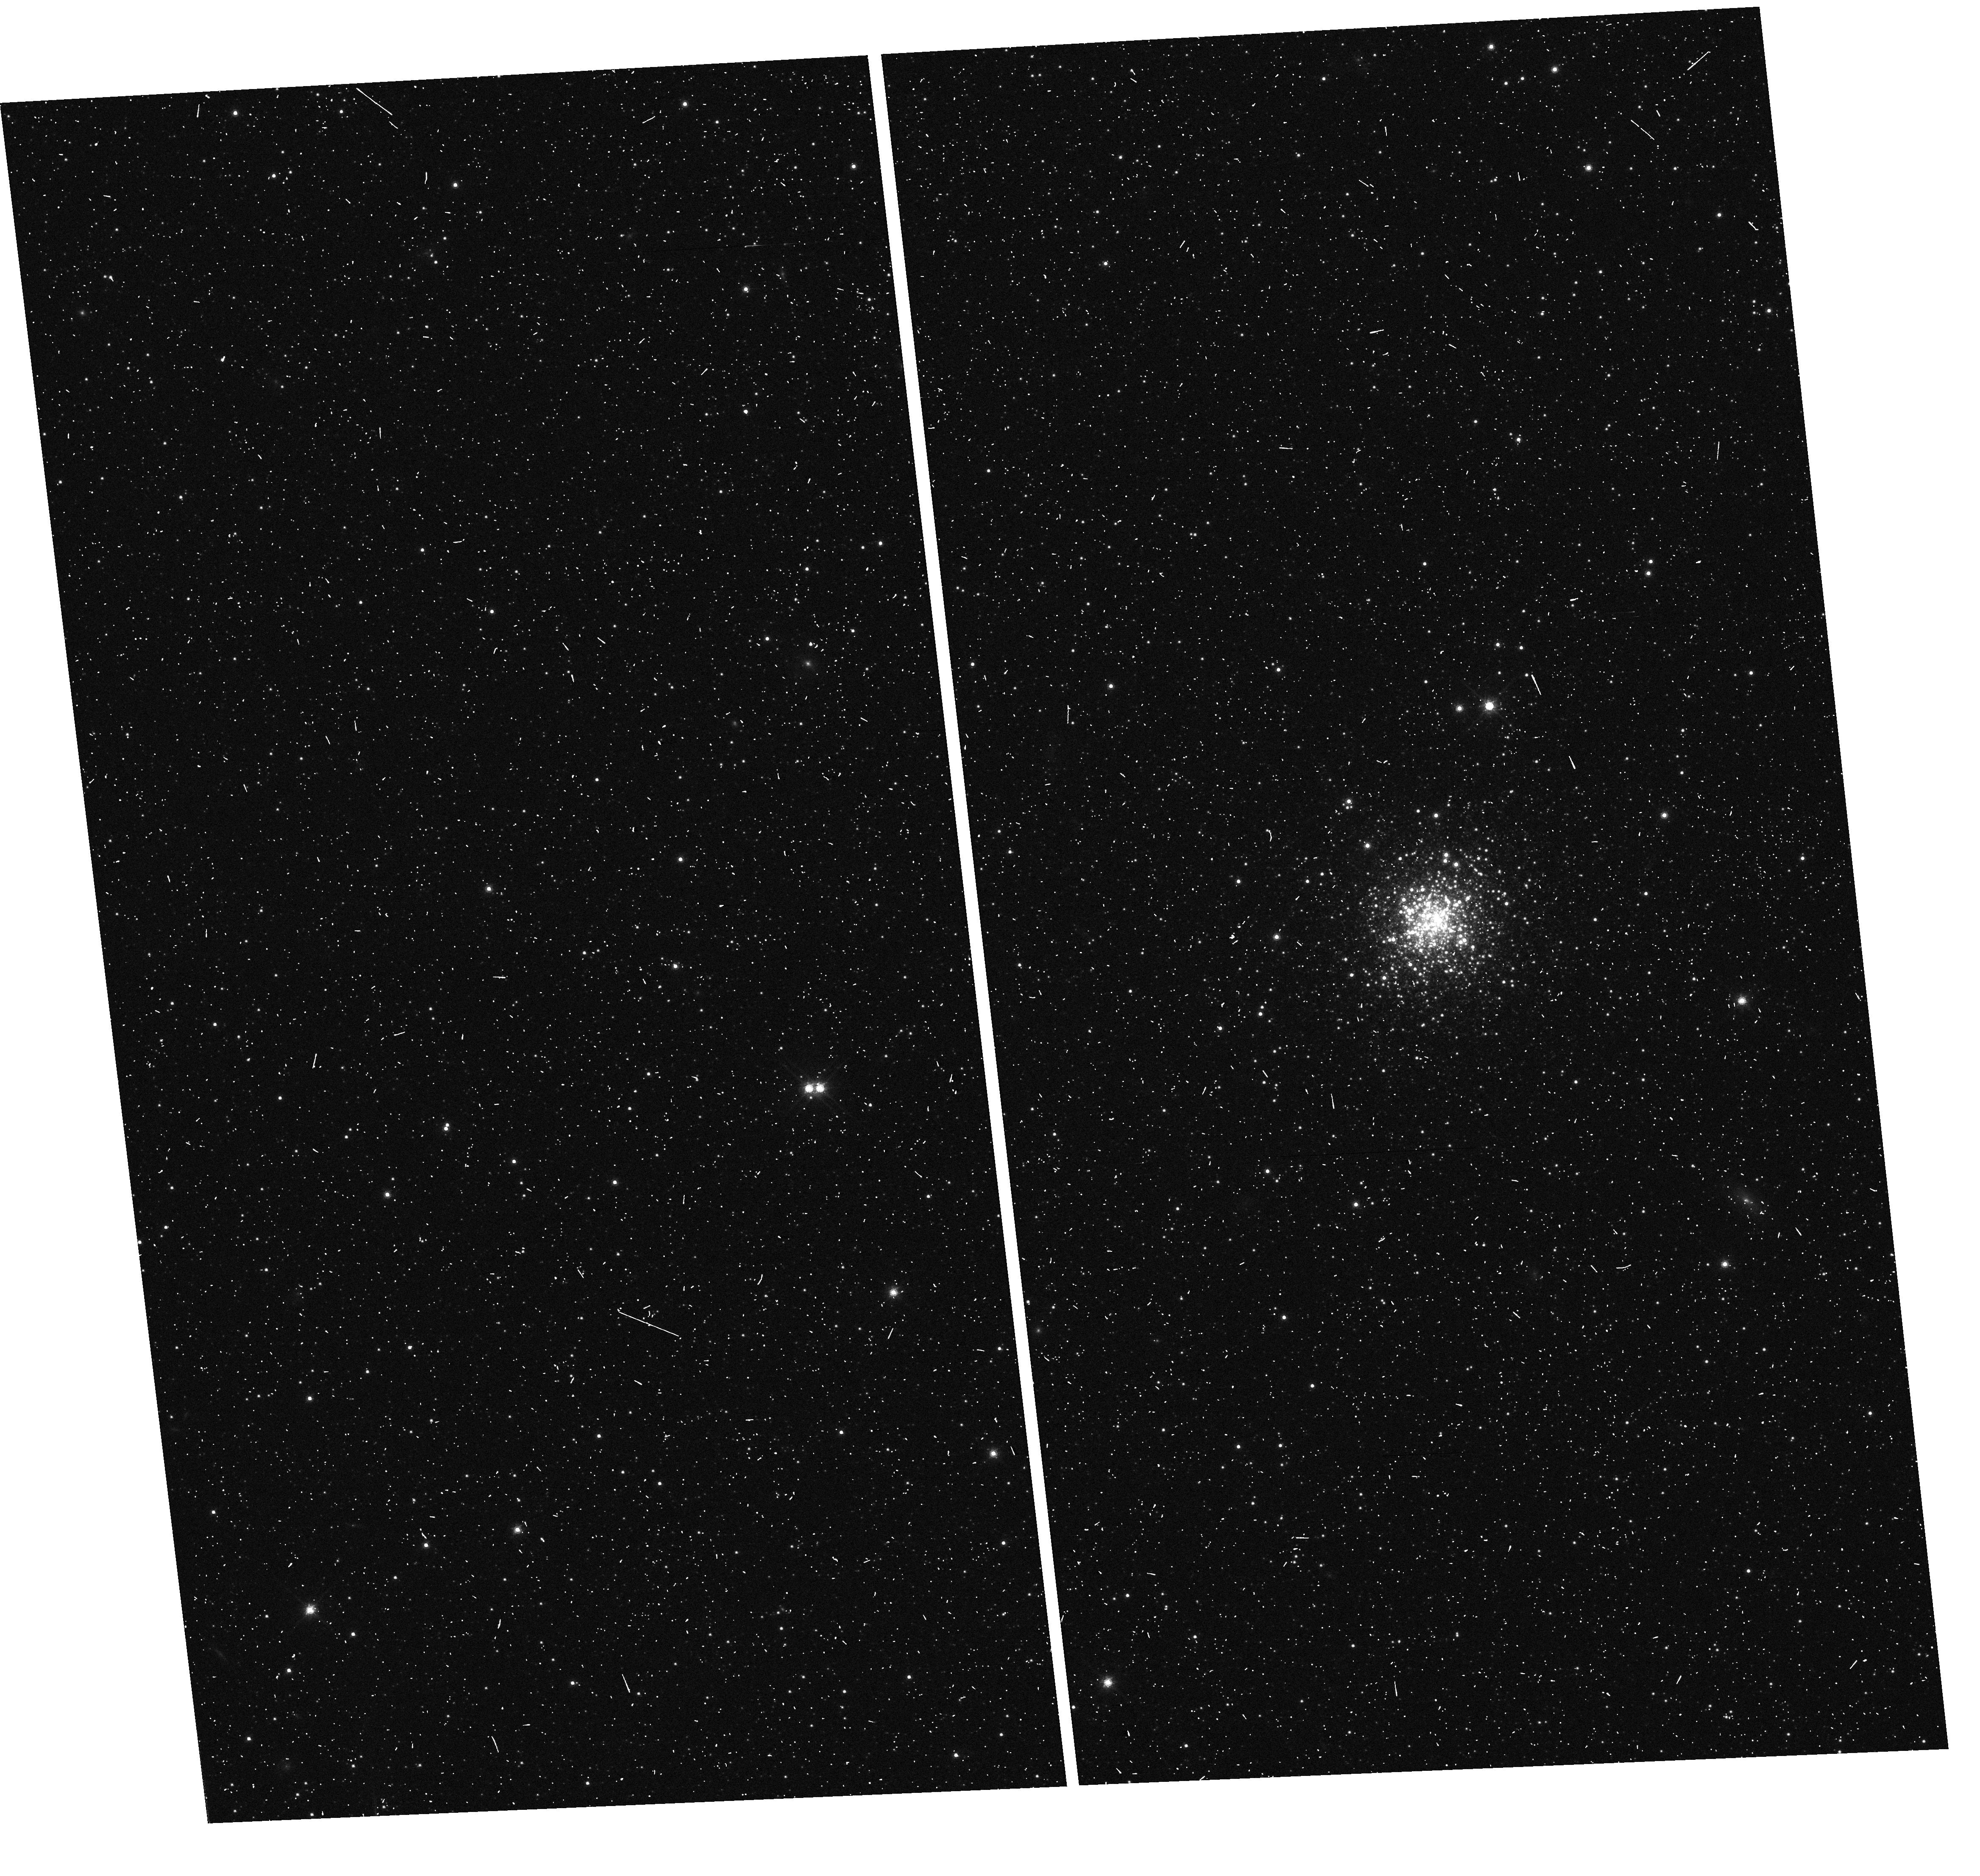
Target: ESO-356-SC-005
Instrument: WFC3/UVIS
Filter: F814W
Exposure: 2 min
Observation ID: hst_13435_07_wfc3_uvis_f814w_icb007

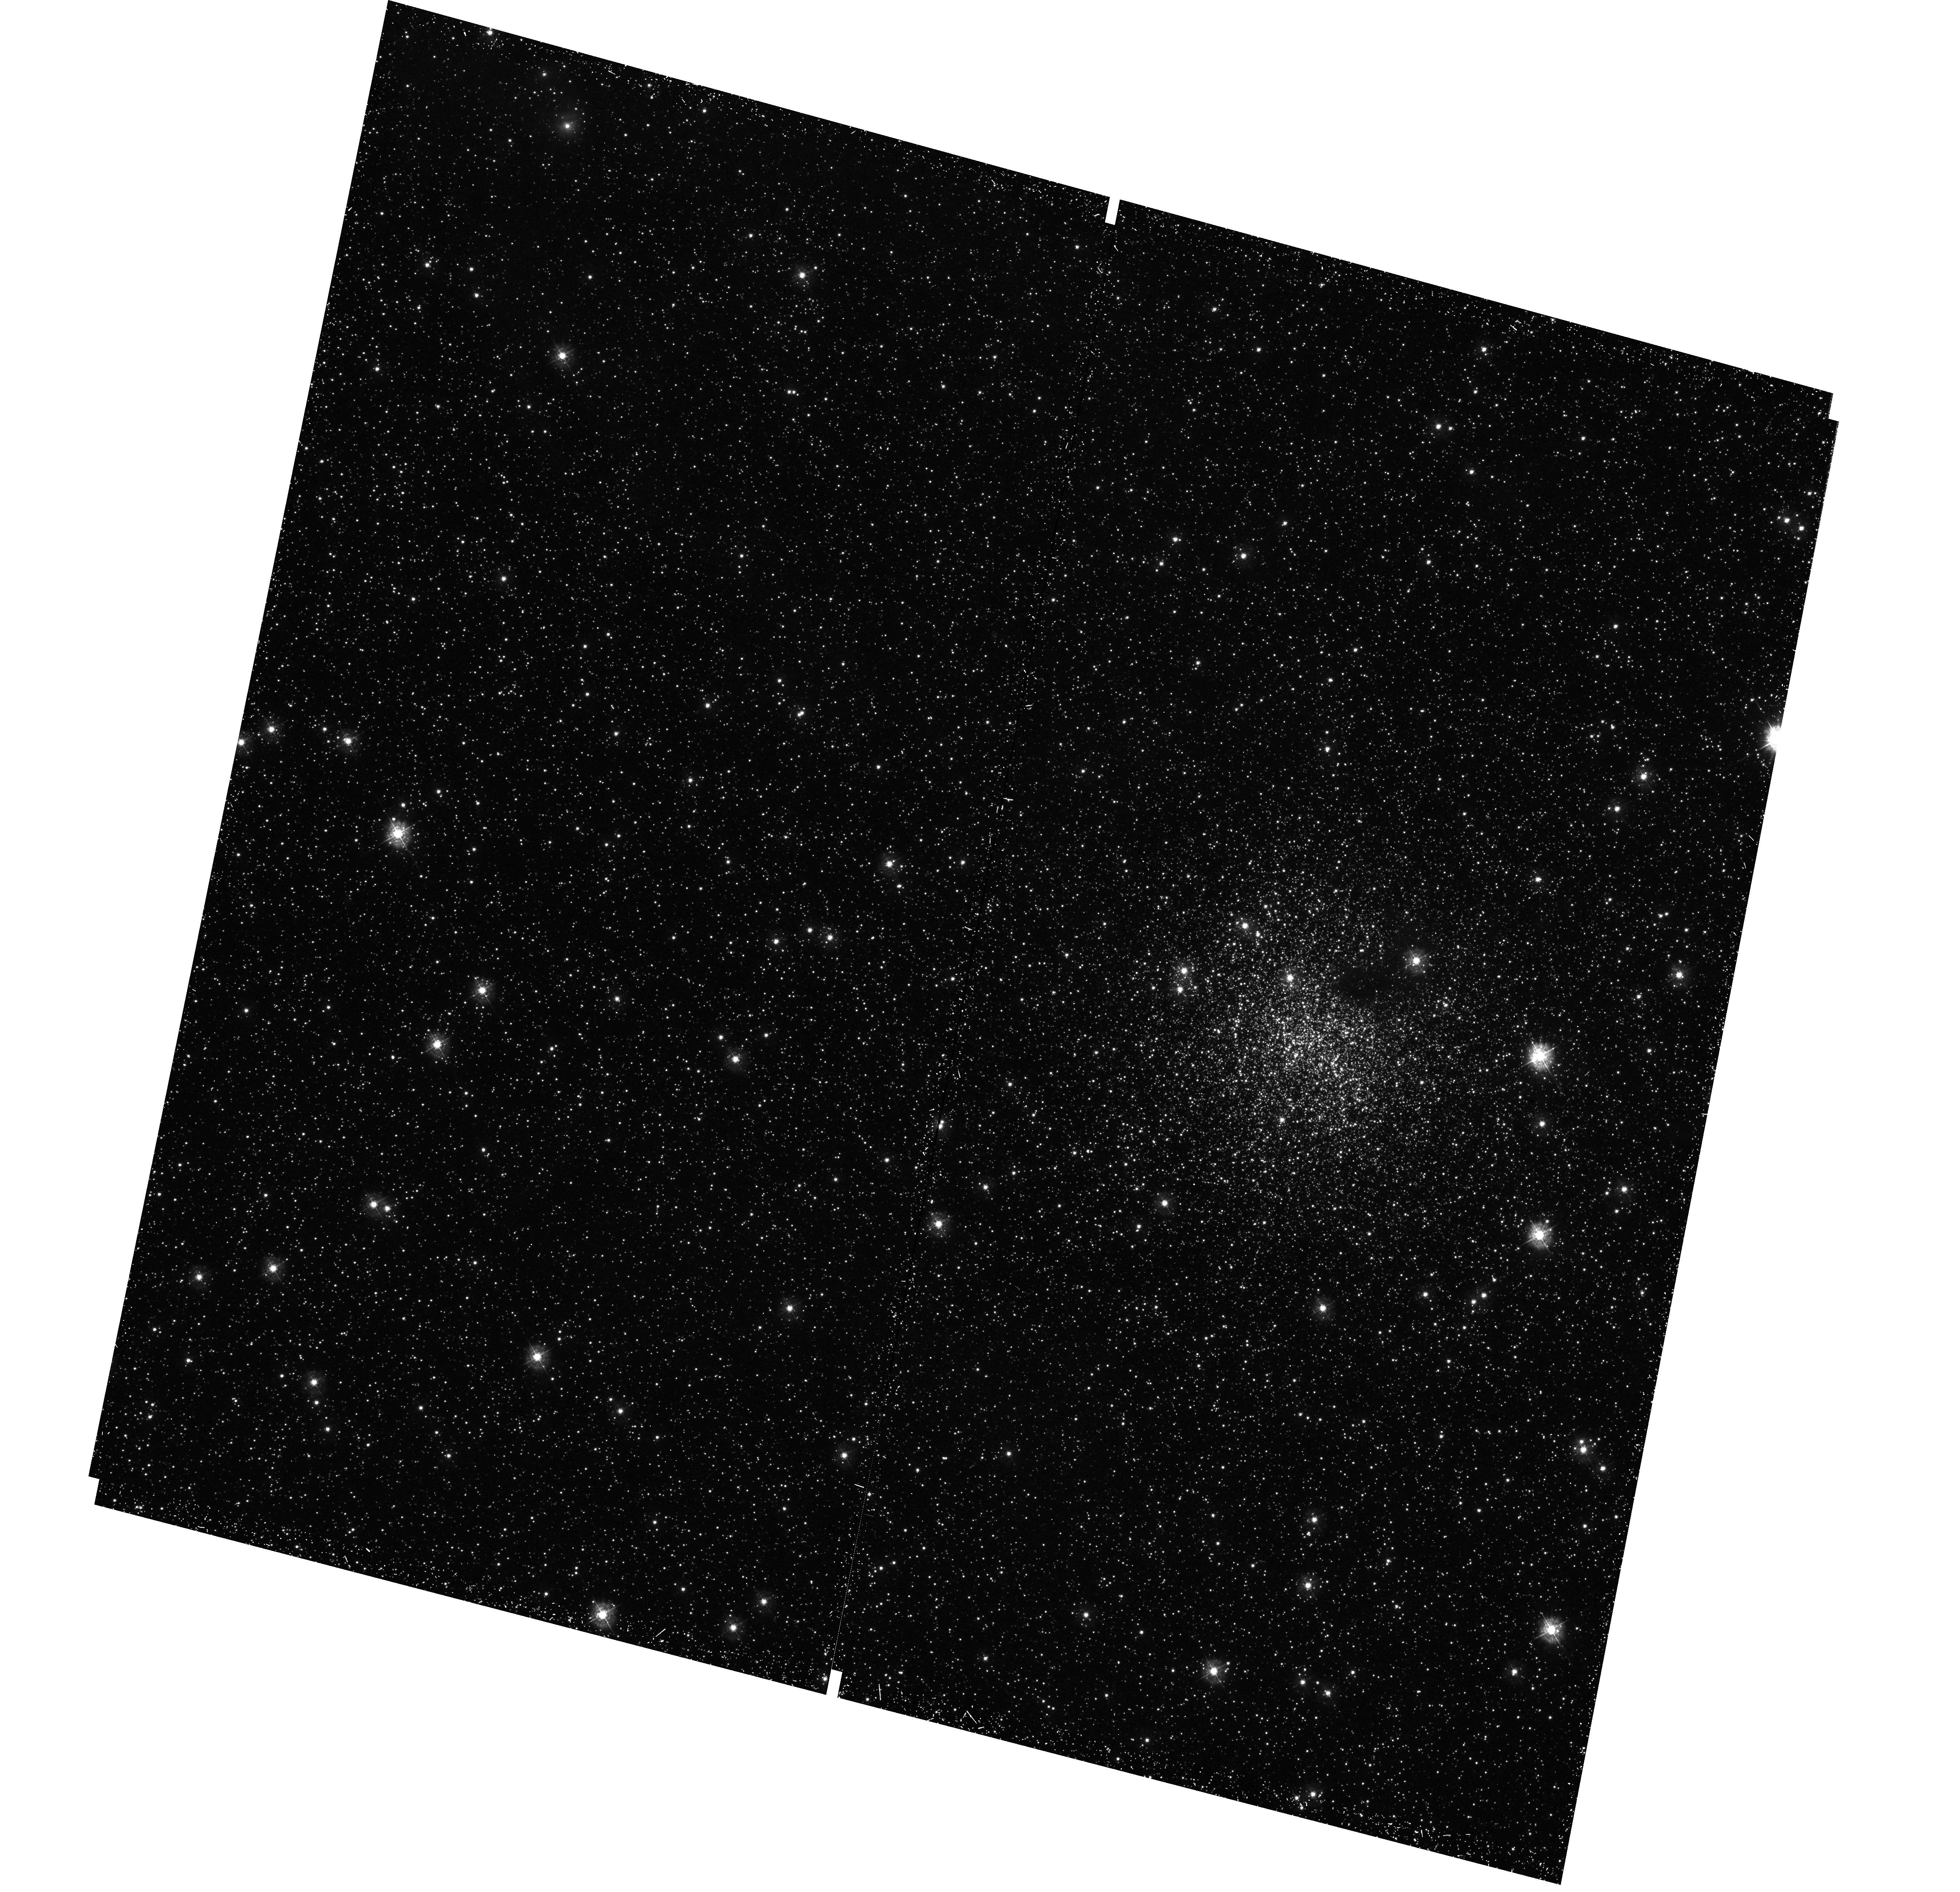
Target: NGC-1898
Instrument: WFC3/UVIS
Filter: F336W
Exposure: 34 min
Observation ID: hst_13435_05_wfc3_uvis_f336w_icb005

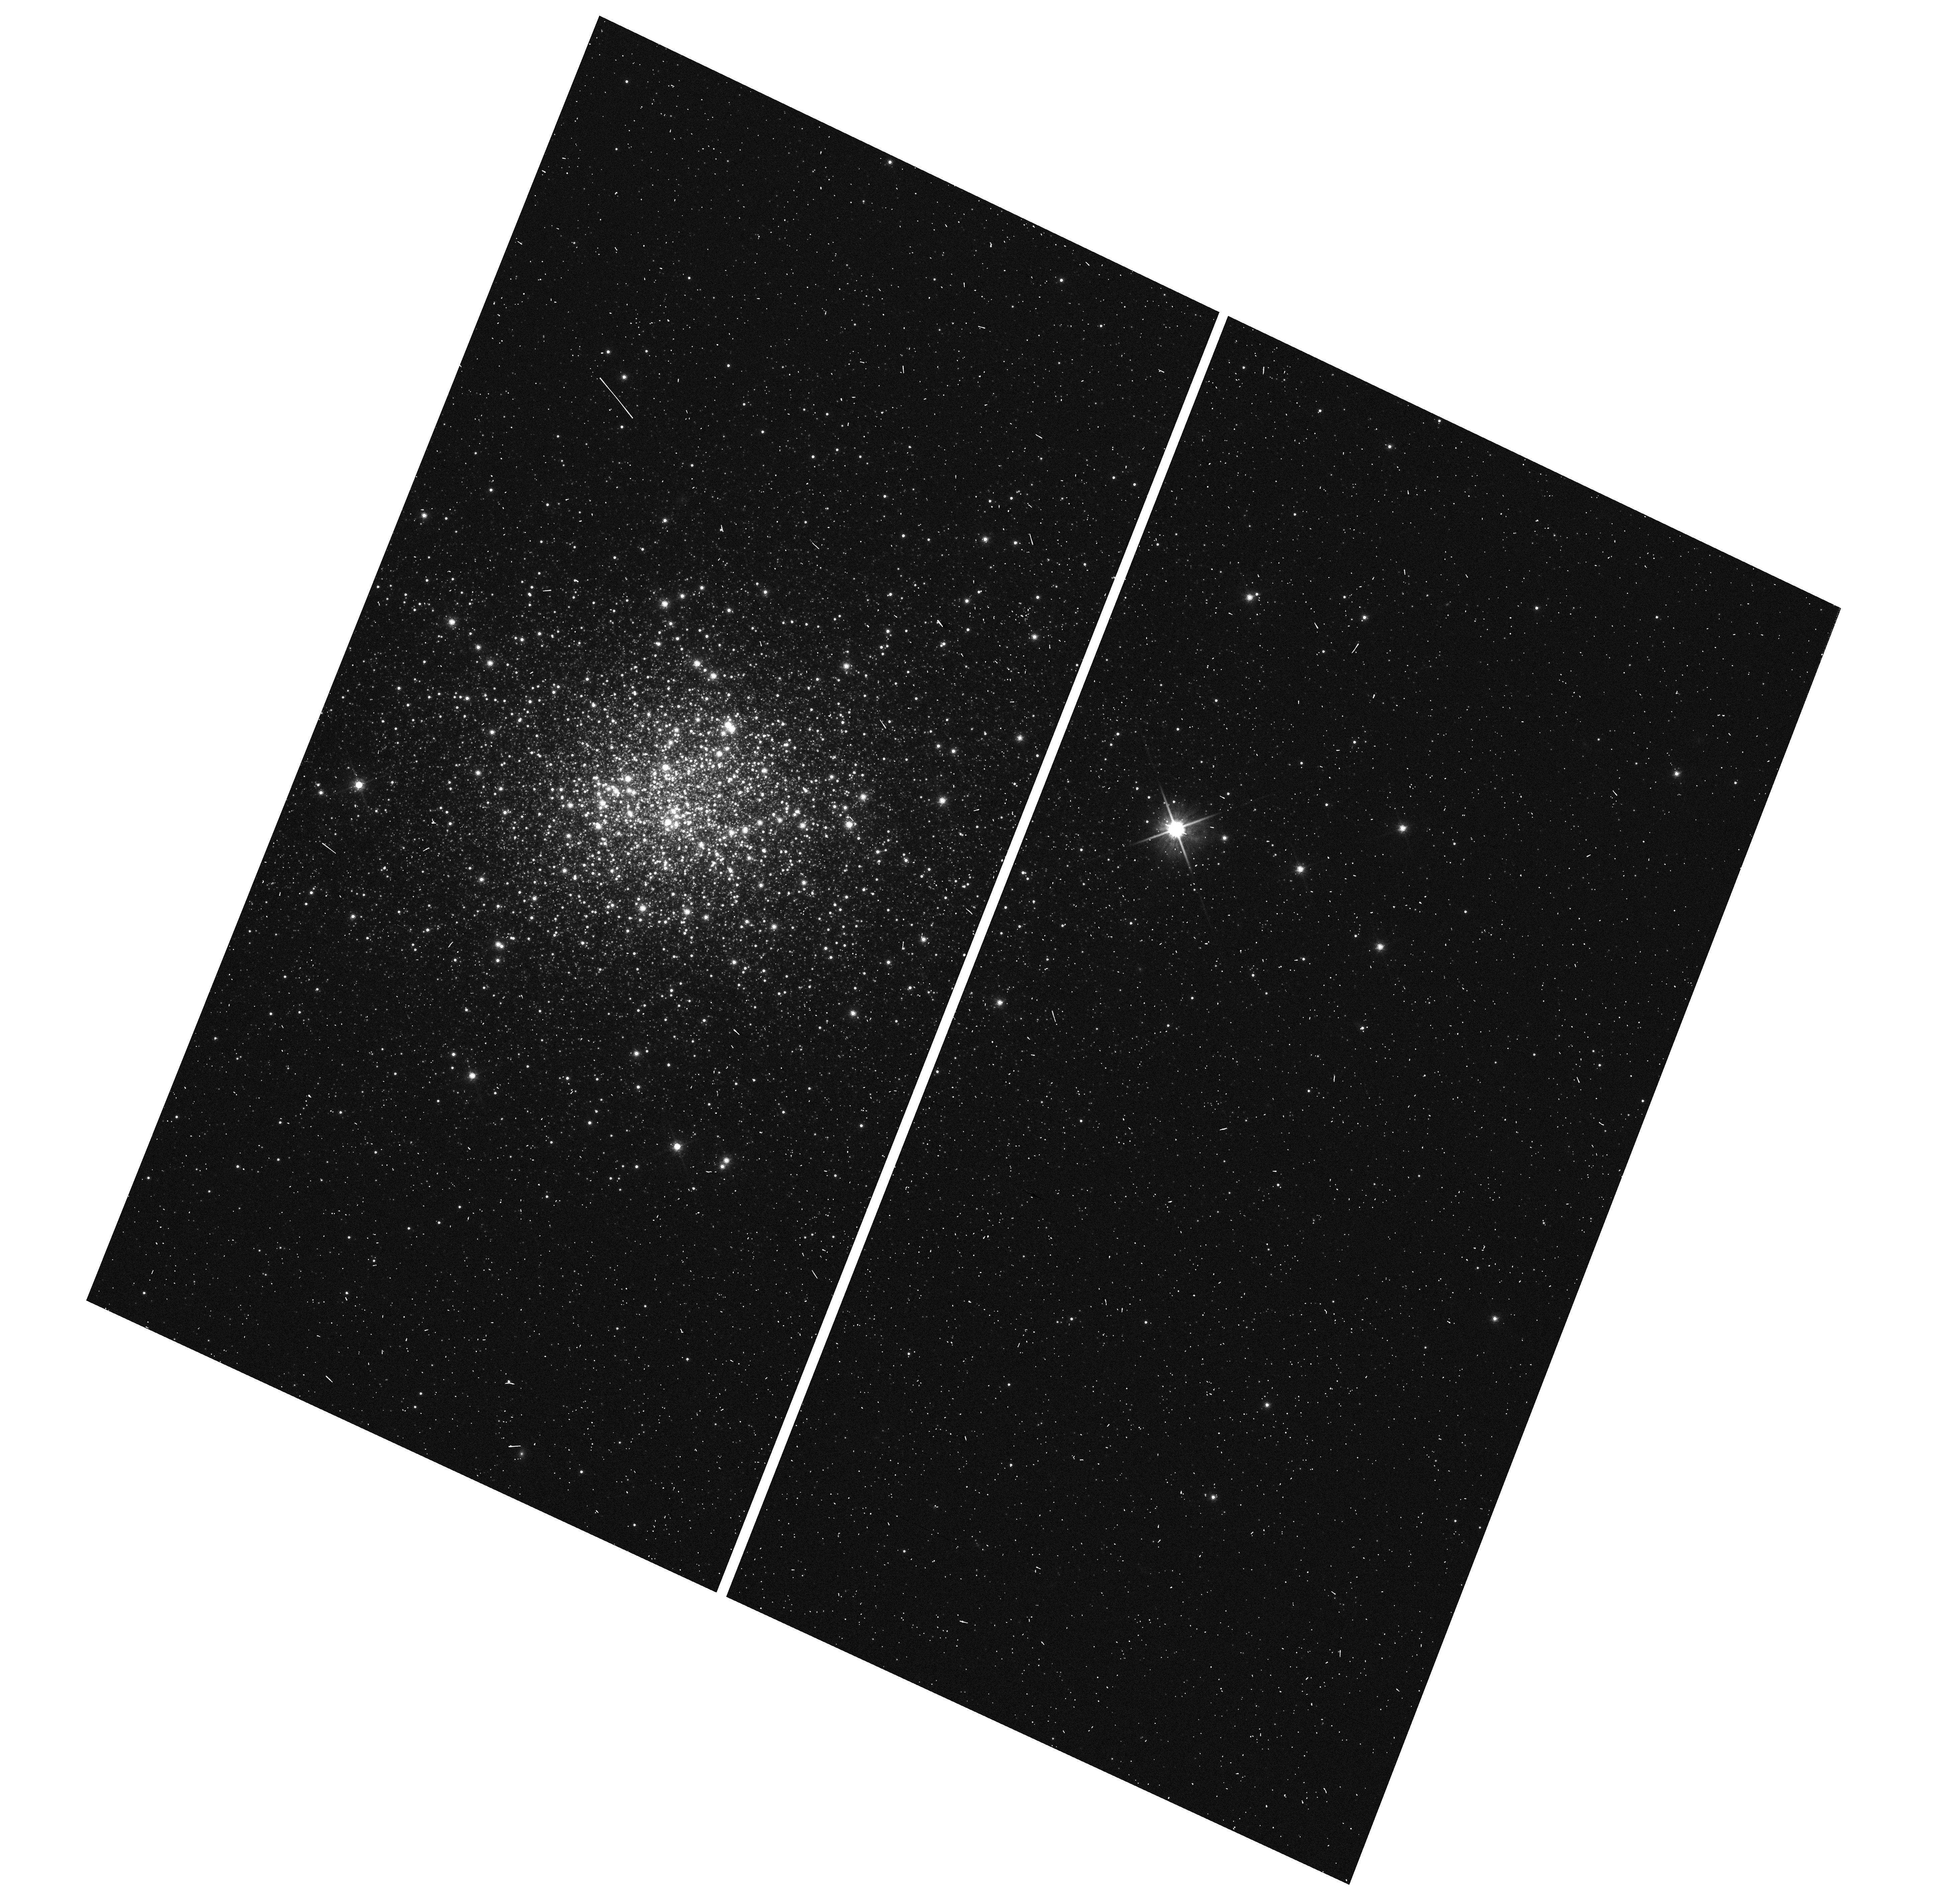
Target: NGC-121
Instrument: WFC3/UVIS
Filter: F814W
Exposure: 2 min
Observation ID: hst_13435_01_wfc3_uvis_f814w_icb001

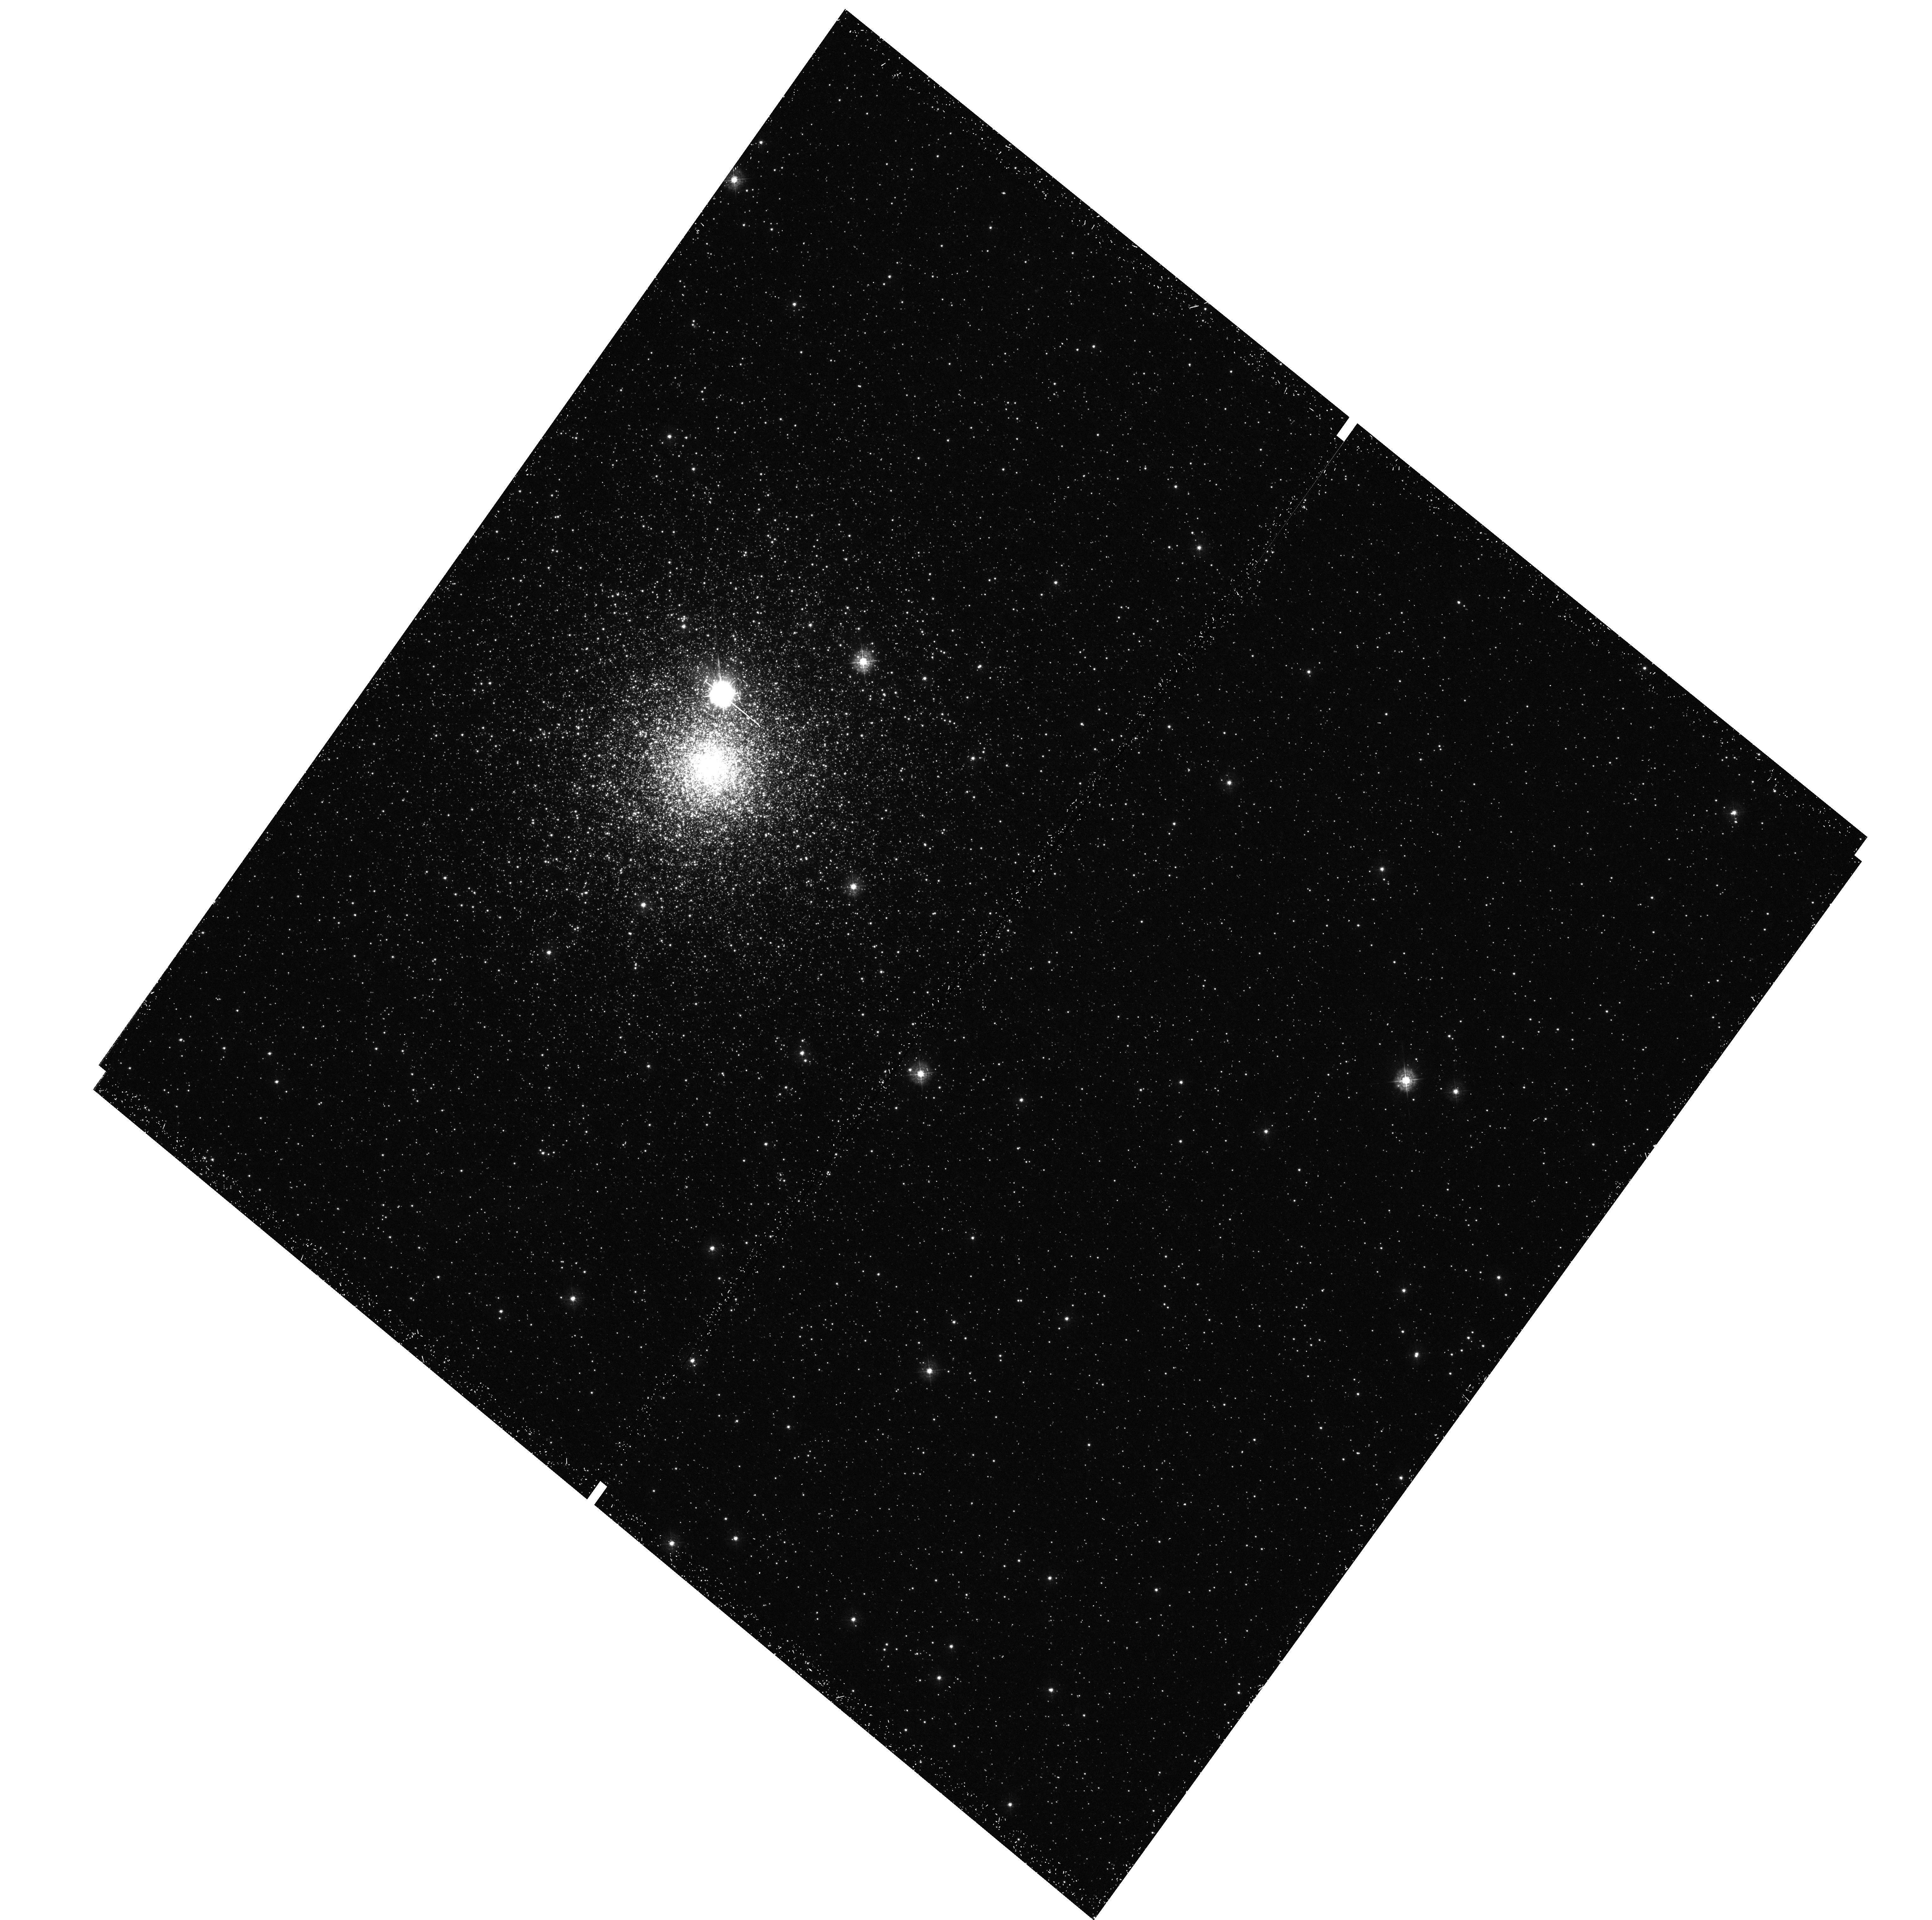
Target: NGC-1786
Instrument: WFC3/UVIS
Filter: F336W
Exposure: 34 min
Observation ID: hst_13435_04_wfc3_uvis_f336w_icb004

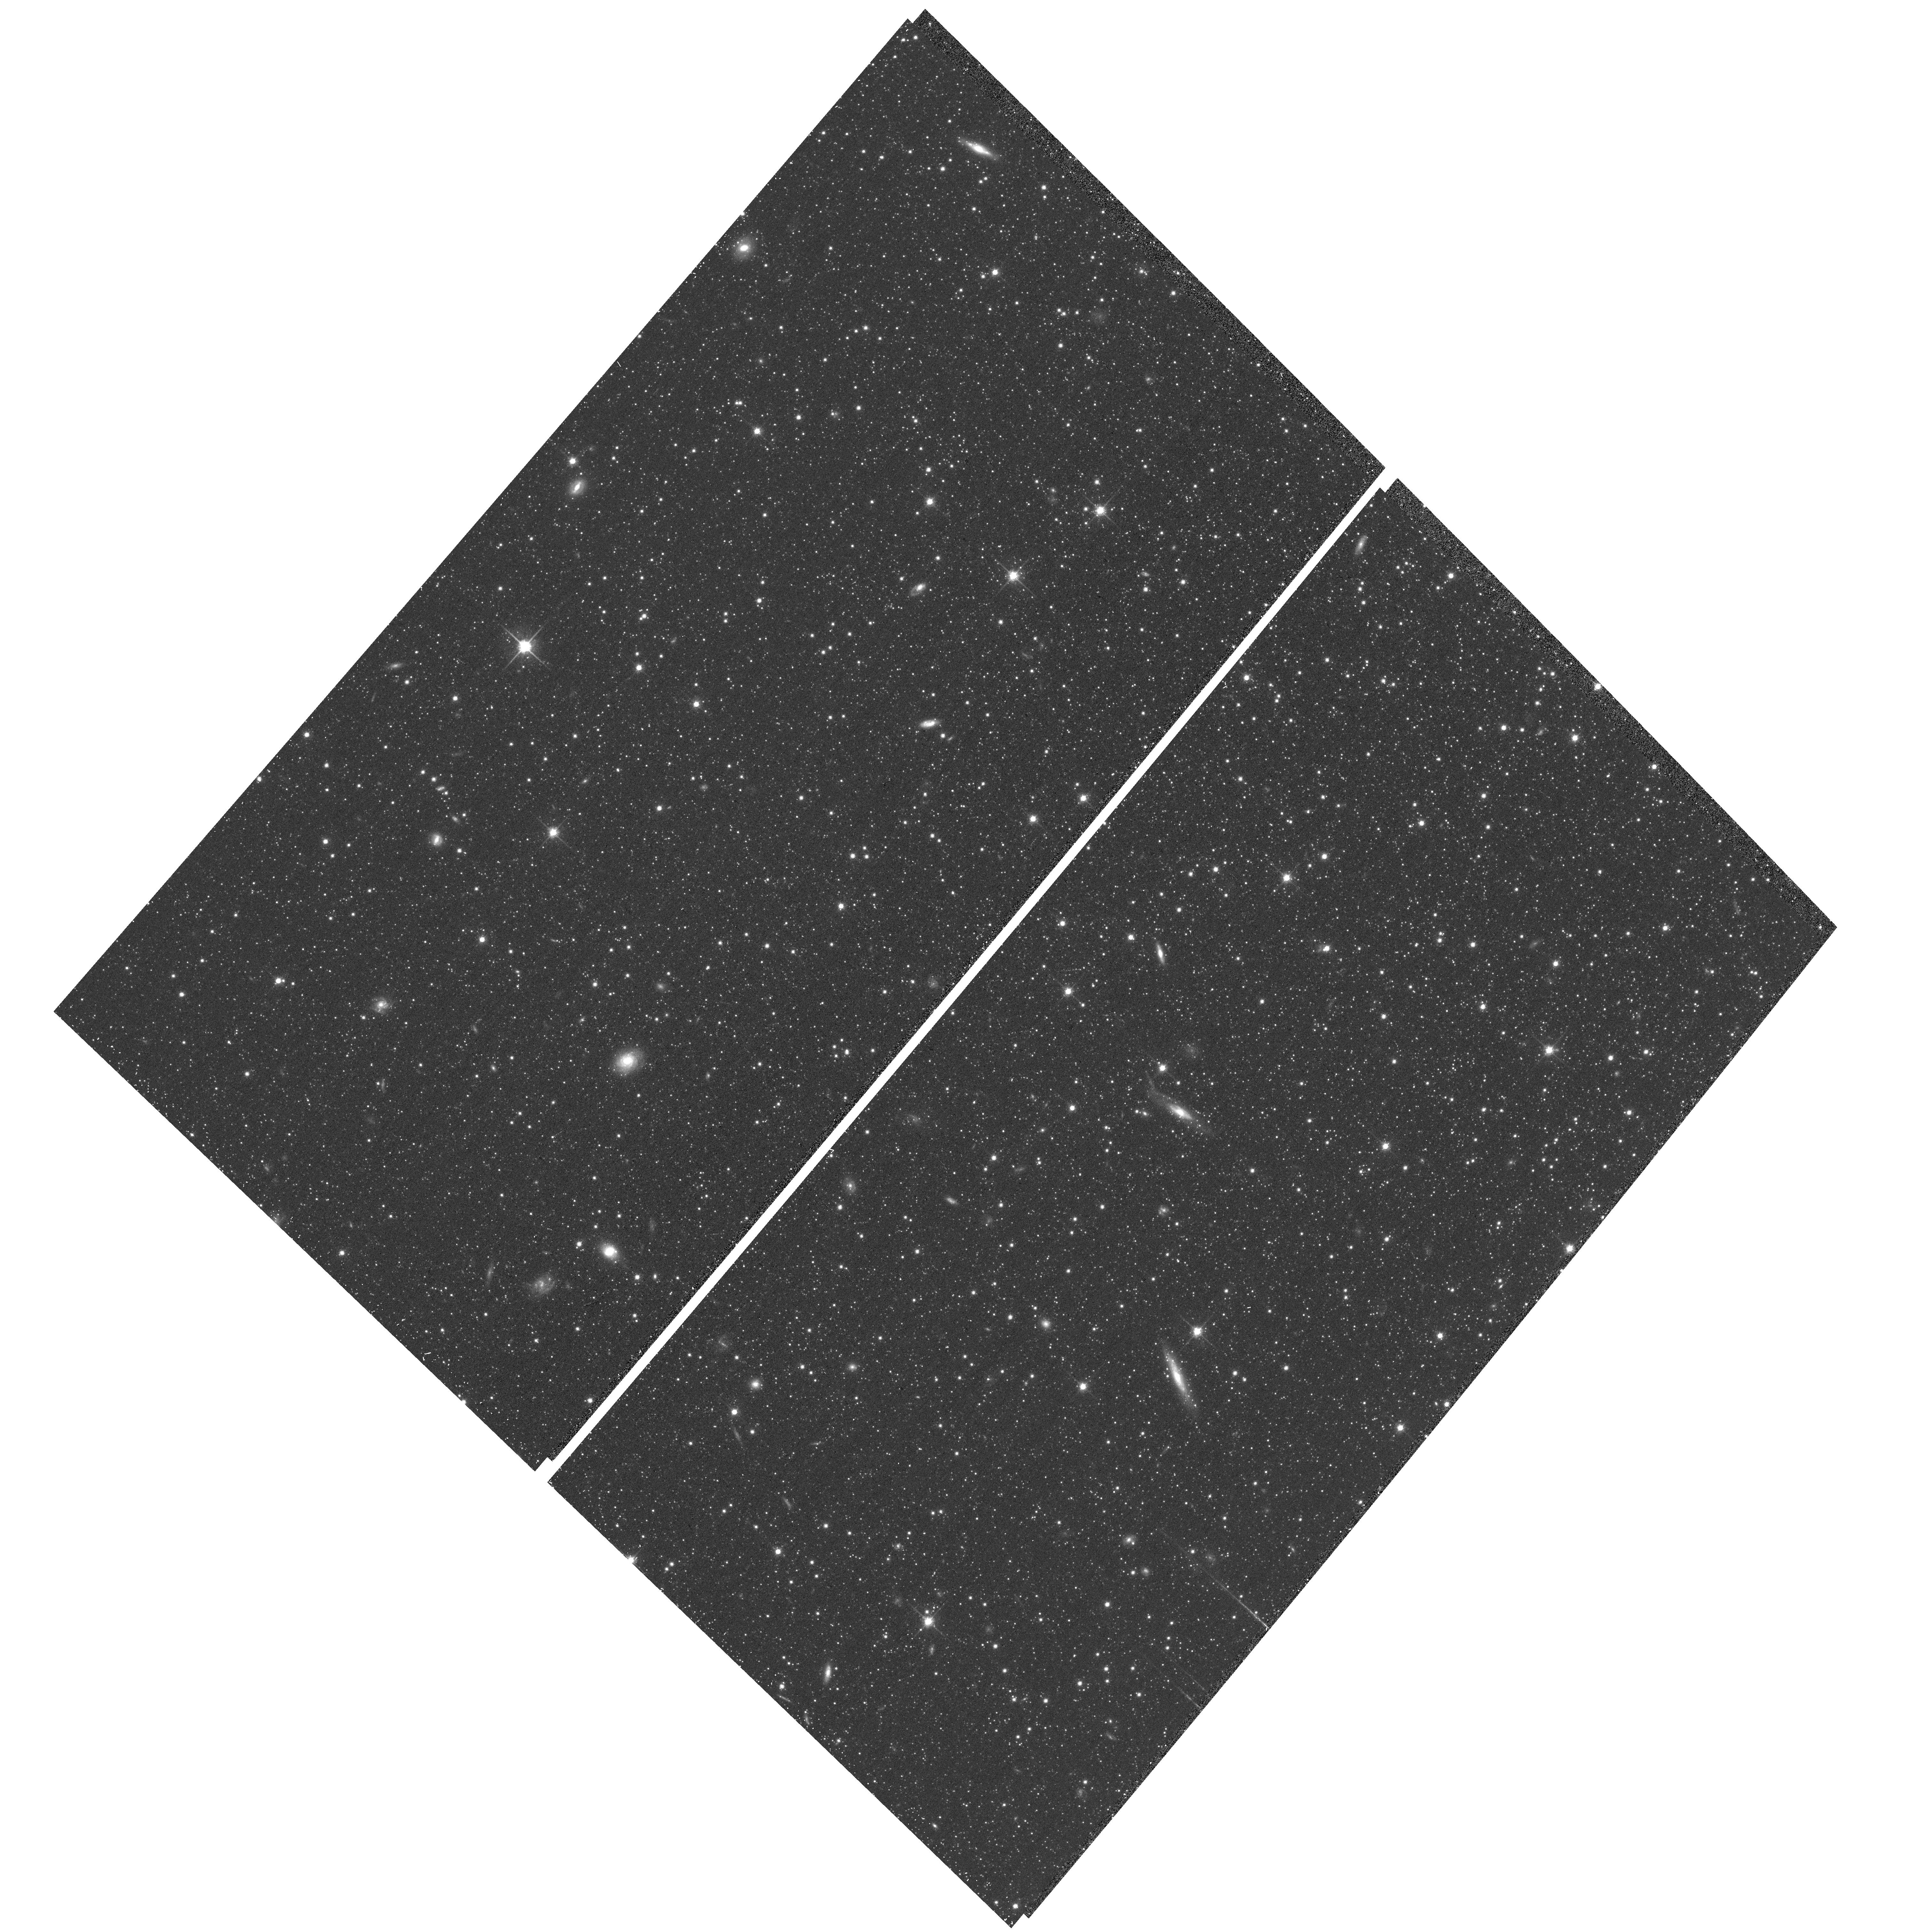
Target: field at RA 40.165°, Dec -34.545°
Instrument: ACS/WFC
Filter: F814W
Exposure: 10 min
Observation ID: hst_13435_06_acs_wfc_f814w_jcb006

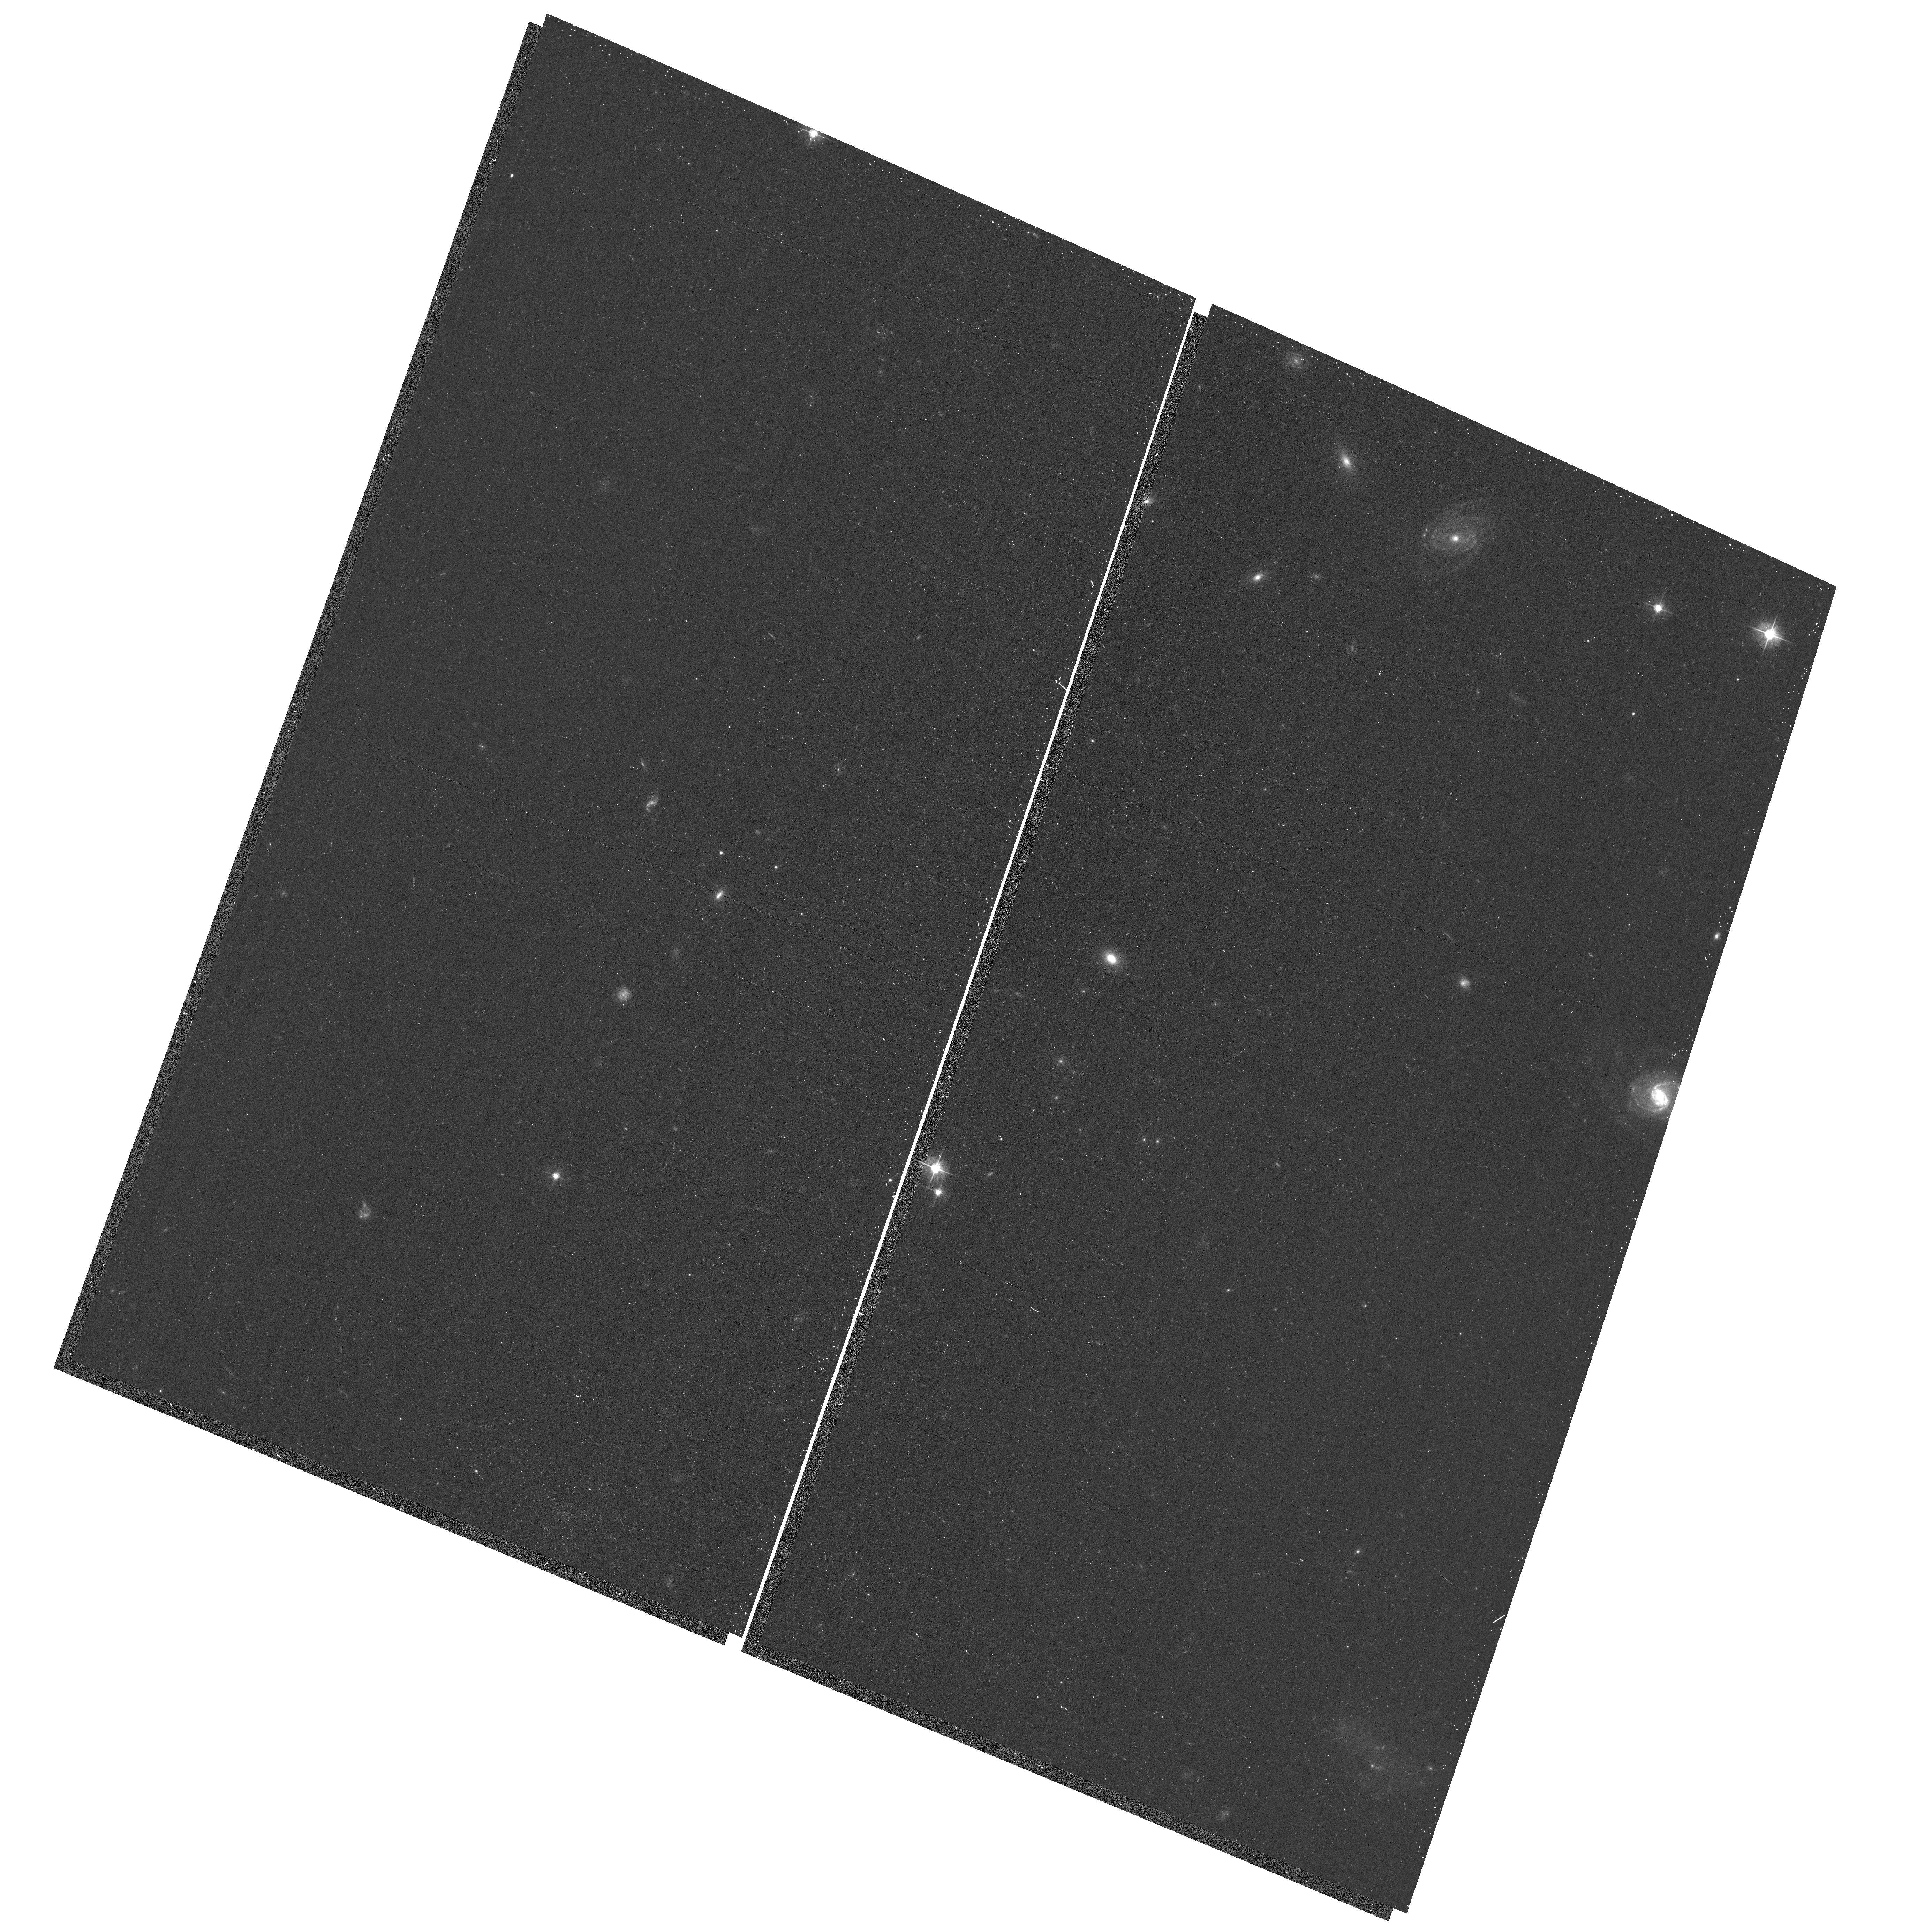
Target: NAME-RET
Instrument: ACS/WFC
Filter: F475W
Exposure: 10 min
Observation ID: hst_13435_03_acs_wfc_f475w_jcb003

Multiple populations in external globular glusters: the Fornax dSph, the LMC, and the SMC (PI: Monelli, Matteo)

The fact that the vast majority, if not all, Galactic globular clusters (GCs) host multiple stellar populations is nowadays commonsly accepted, thanks to a well settled observational scenario. Nevertheless, these are relatively recent findings, that brushed away the classical idea that GCs are the closest approximation of simple stellar populations, formed by coeval and chemically homogeneous stars. Since GCs are among the oldest structures formed in the Universe, and are relics of the first epochs of assembling of galaxies, and in particular of our Milky Way, understanding how GCs formed and their early evolution is important to shed light on giant galaxies formation. However, so far multiple populations have been searched only in Galactic old (> 10 Gyr) GCs. With this project we propose to extend such search to old clusters in nearby dwarf galaxies: the Fornax dSph, the LMC and the SMC. This will provide a valuable data set to compare with a ground base data for a large number of Galactic GCs collected by our group in the framework of the SUMO project. The main aim of this project is to verify if multiple populations exist in the GCs of these low mass galaxies, and to verify if their properties are similar to Galactic ones, or if the environment plays a significant role.